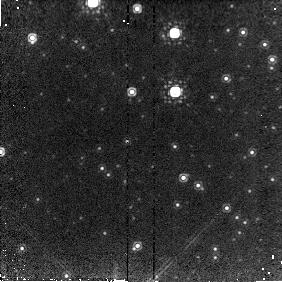
Target: GRS1915+105. Instrument: NICMOS/NIC2. Filter: POL120L. Exposure: 4 min. Observation ID: n6m403030

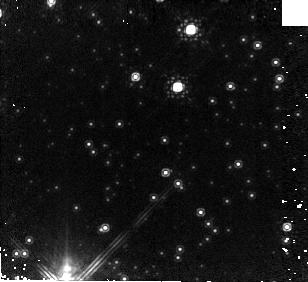
Target: GRS1915+105. Instrument: NICMOS/NIC2. Filter: F187W. Exposure: 6 min. Observation ID: n6m401010

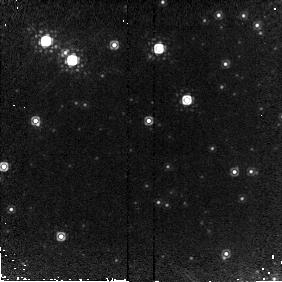
Target: GRS1915+105. Instrument: NICMOS/NIC2. Filter: POL240L. Exposure: 4 min. Observation ID: n6m406040

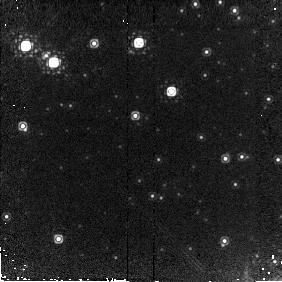
Target: GRS1915+105. Instrument: NICMOS/NIC2. Filter: POL0L. Exposure: 4 min. Observation ID: n6m407020

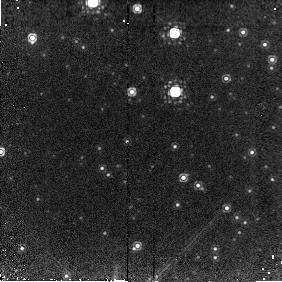
Target: GRS1915+105. Instrument: NICMOS/NIC2. Filter: POL240L. Exposure: 4 min. Observation ID: n6m403040

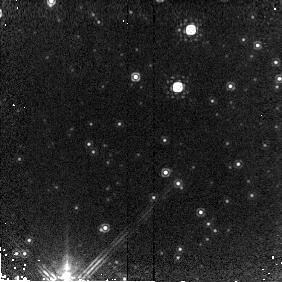
Target: GRS1915+105. Instrument: NICMOS/NIC2. Filter: POL240L. Exposure: 4 min. Observation ID: n6m401040

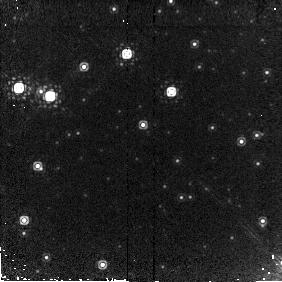
Target: GRS1915+105. Instrument: NICMOS/NIC2. Filter: POL240L. Exposure: 4 min. Observation ID: n6m409040

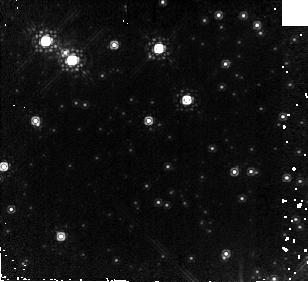
Target: GRS1915+105. Instrument: NICMOS/NIC2. Filter: F187W. Exposure: 6 min. Observation ID: n6m406010

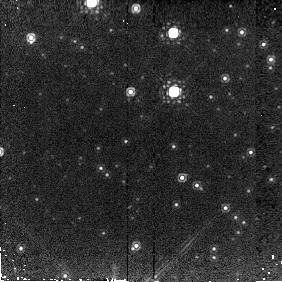
Target: GRS1915+105. Instrument: NICMOS/NIC2. Filter: POL120L. Exposure: 4 min. Observation ID: n6m404030

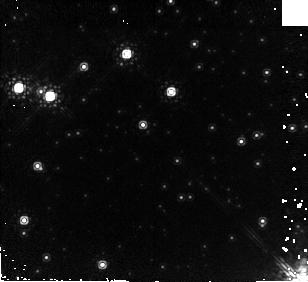
Target: GRS1915+105. Instrument: NICMOS/NIC2. Filter: F187W. Exposure: 6 min. Observation ID: n6m409010

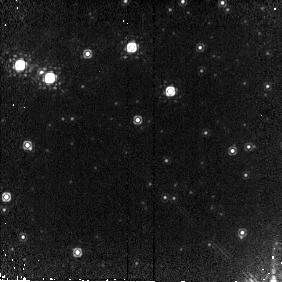
Target: GRS1915+105. Instrument: NICMOS/NIC2. Filter: POL0L. Exposure: 4 min. Observation ID: n6m408020

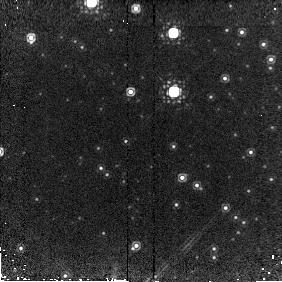
Target: GRS1915+105. Instrument: NICMOS/NIC2. Filter: POL240L. Exposure: 4 min. Observation ID: n6m404040

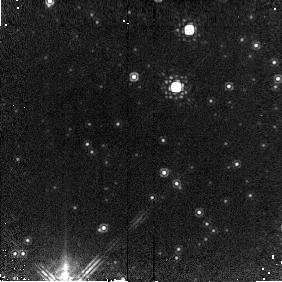
Target: GRS1915+105. Instrument: NICMOS/NIC2. Filter: POL240L. Exposure: 4 min. Observation ID: n6m402040

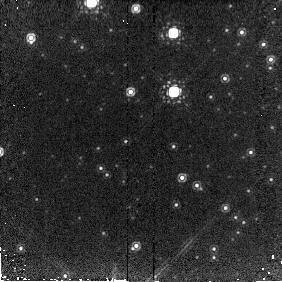
Target: GRS1915+105. Instrument: NICMOS/NIC2. Filter: POL0L. Exposure: 4 min. Observation ID: n6m404020

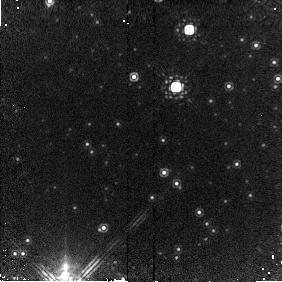
Target: GRS1915+105. Instrument: NICMOS/NIC2. Filter: POL120L. Exposure: 4 min. Observation ID: n6m402030

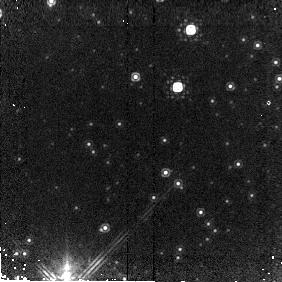
Target: GRS1915+105. Instrument: NICMOS/NIC2. Filter: POL0L. Exposure: 4 min. Observation ID: n6m401020

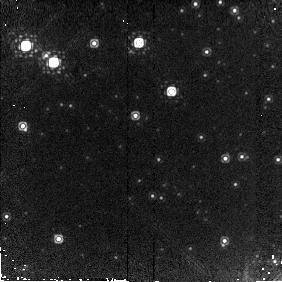
Target: GRS1915+105. Instrument: NICMOS/NIC2. Filter: POL240L. Exposure: 4 min. Observation ID: n6m407040

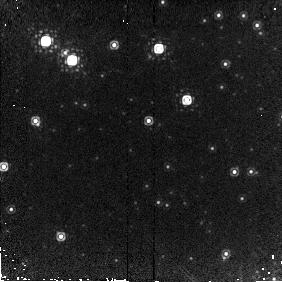
Target: GRS1915+105. Instrument: NICMOS/NIC2. Filter: POL0L. Exposure: 4 min. Observation ID: n6m406020

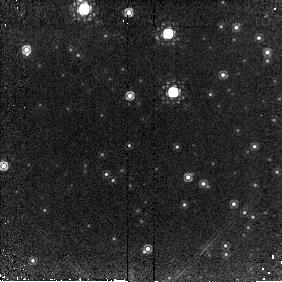
Target: GRS1915+105. Instrument: NICMOS/NIC2. Filter: POL0L. Exposure: 4 min. Observation ID: n6m405020

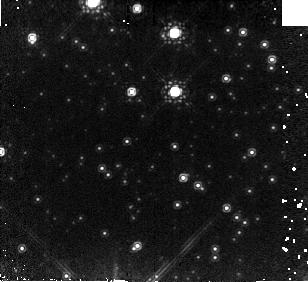
Target: GRS1915+105. Instrument: NICMOS/NIC2. Filter: F187W. Exposure: 6 min. Observation ID: n6m403010

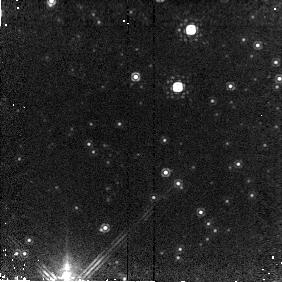
Target: GRS1915+105. Instrument: NICMOS/NIC2. Filter: POL120L. Exposure: 4 min. Observation ID: n6m401030

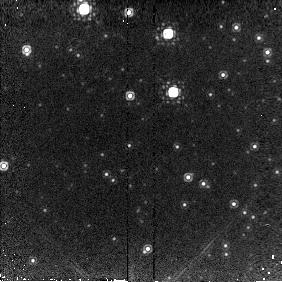
Target: GRS1915+105. Instrument: NICMOS/NIC2. Filter: POL240L. Exposure: 4 min. Observation ID: n6m405040

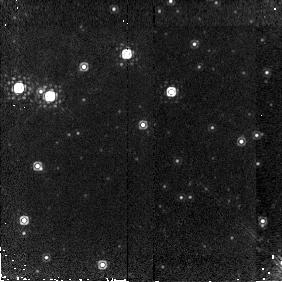
Target: GRS1915+105. Instrument: NICMOS/NIC2. Filter: POL0L. Exposure: 4 min. Observation ID: n6m409020

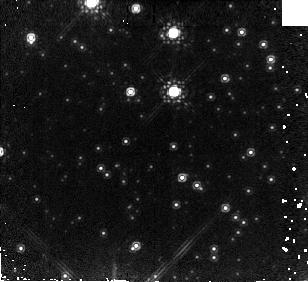
Target: GRS1915+105. Instrument: NICMOS/NIC2. Filter: F187W. Exposure: 6 min. Observation ID: n6m404010

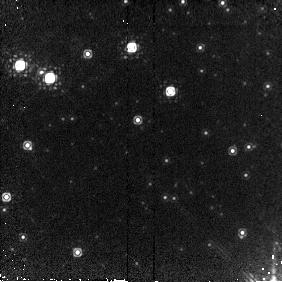
Target: GRS1915+105. Instrument: NICMOS/NIC2. Filter: POL120L. Exposure: 4 min. Observation ID: n6m408030

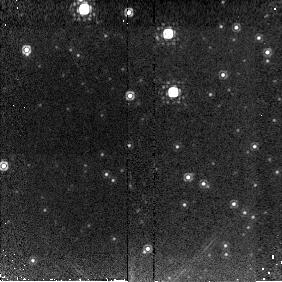
Target: GRS1915+105. Instrument: NICMOS/NIC2. Filter: POL120L. Exposure: 4 min. Observation ID: n6m405030

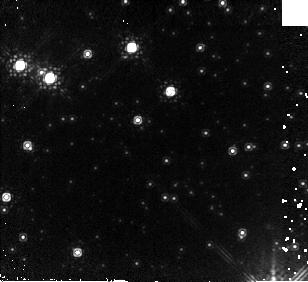
Target: GRS1915+105. Instrument: NICMOS/NIC2. Filter: F187W. Exposure: 6 min. Observation ID: n6m408010

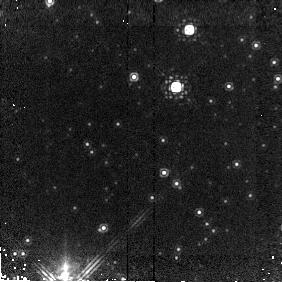
Target: GRS1915+105. Instrument: NICMOS/NIC2. Filter: POL0L. Exposure: 4 min. Observation ID: n6m402020

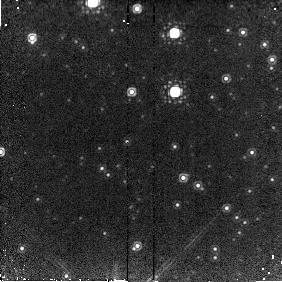
Target: GRS1915+105. Instrument: NICMOS/NIC2. Filter: POL0L. Exposure: 4 min. Observation ID: n6m403020

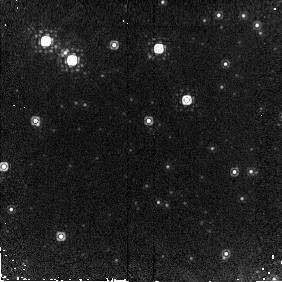
Target: GRS1915+105. Instrument: NICMOS/NIC2. Filter: POL120L. Exposure: 4 min. Observation ID: n6m406030

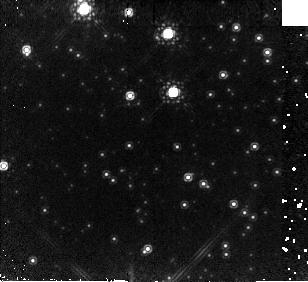
Target: GRS1915+105. Instrument: NICMOS/NIC2. Filter: F187W. Exposure: 6 min. Observation ID: n6m405010

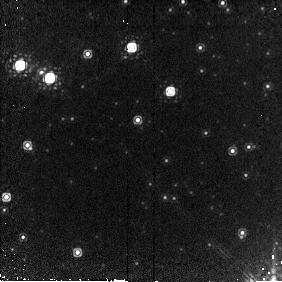
Target: GRS1915+105. Instrument: NICMOS/NIC2. Filter: POL240L. Exposure: 4 min. Observation ID: n6m408040

NICMOS Observations of Transient Infrared Jets in the Galactic Microquasar GRS1915+105 (PI: Eikenberry, Stephen S.)

We propose to use HST/NICMOS to make Target of Opportunity observations of the galactic microquasar GRS1915+105. This source possesses transient radio jets which exhibit apparent superluminal motions, and resolved infrared emission from these jets has been observed in GRS1915+105 (Sams, Eckart, and Sunyaev, 1996; Eikenberry and Fazio, 1996). Because the jet ejection events are correlated with X-ray outbursts, we will use observations of X-ray flares with the Rossi X-Ray Timing Explorer to trigger the HST observations. We will then monitor GRS1915+105 periodically with NICMOS, obtaining relative astrometry, photometry, polarimetry, and grism spectroscopy of the jets and the parent object. These observations will allow us to greatly increase our understanding of the jets' radiative mechanisms and physical conditions, and their evolution with time. We require the capabilities of HST and NICMOS due to the small angular separations between the jets and the parent object (increasing from ~ 0.1 to ~ 0.8 arcsec over the span of the TOO observations) and the high reddening towards GRS1915+105 (A_V ~ 30 mag).